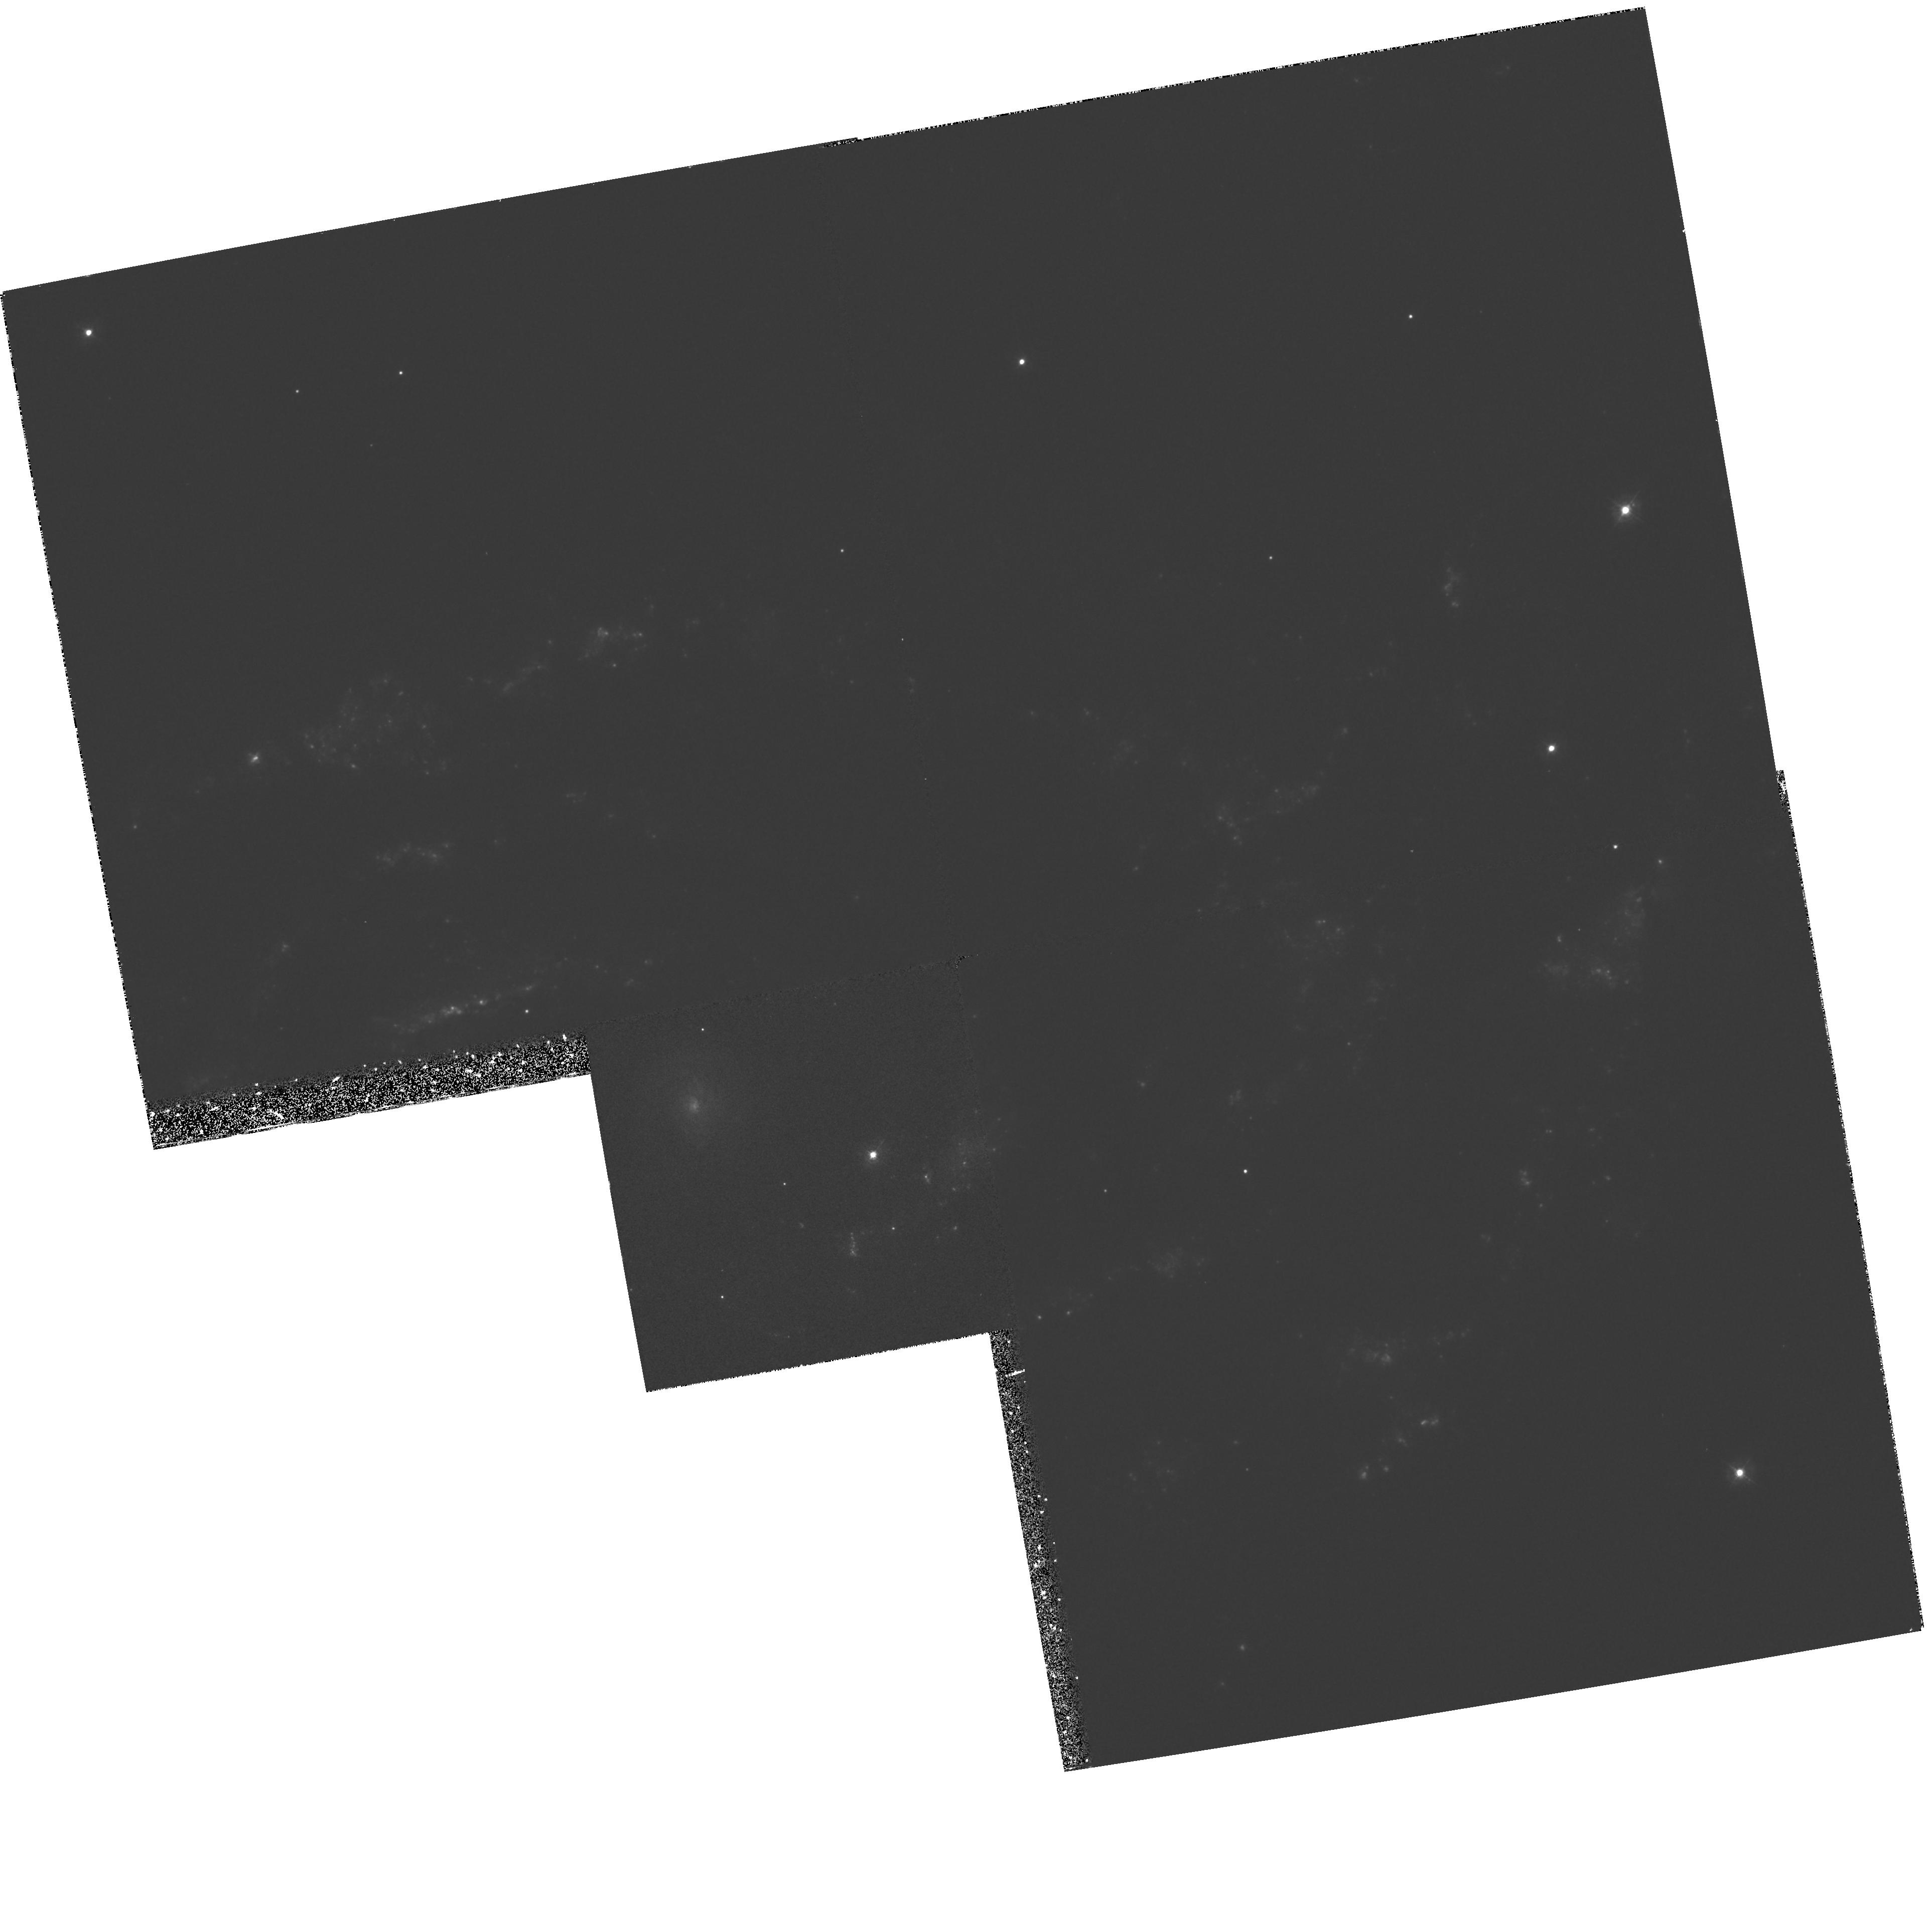
Target: NGC2207-NW. Instrument: WFPC2/PC. Filter: F336W. Exposure: 33 min. Observation ID: hst_6483_03_wfpc2_pc_f336w_u39e03

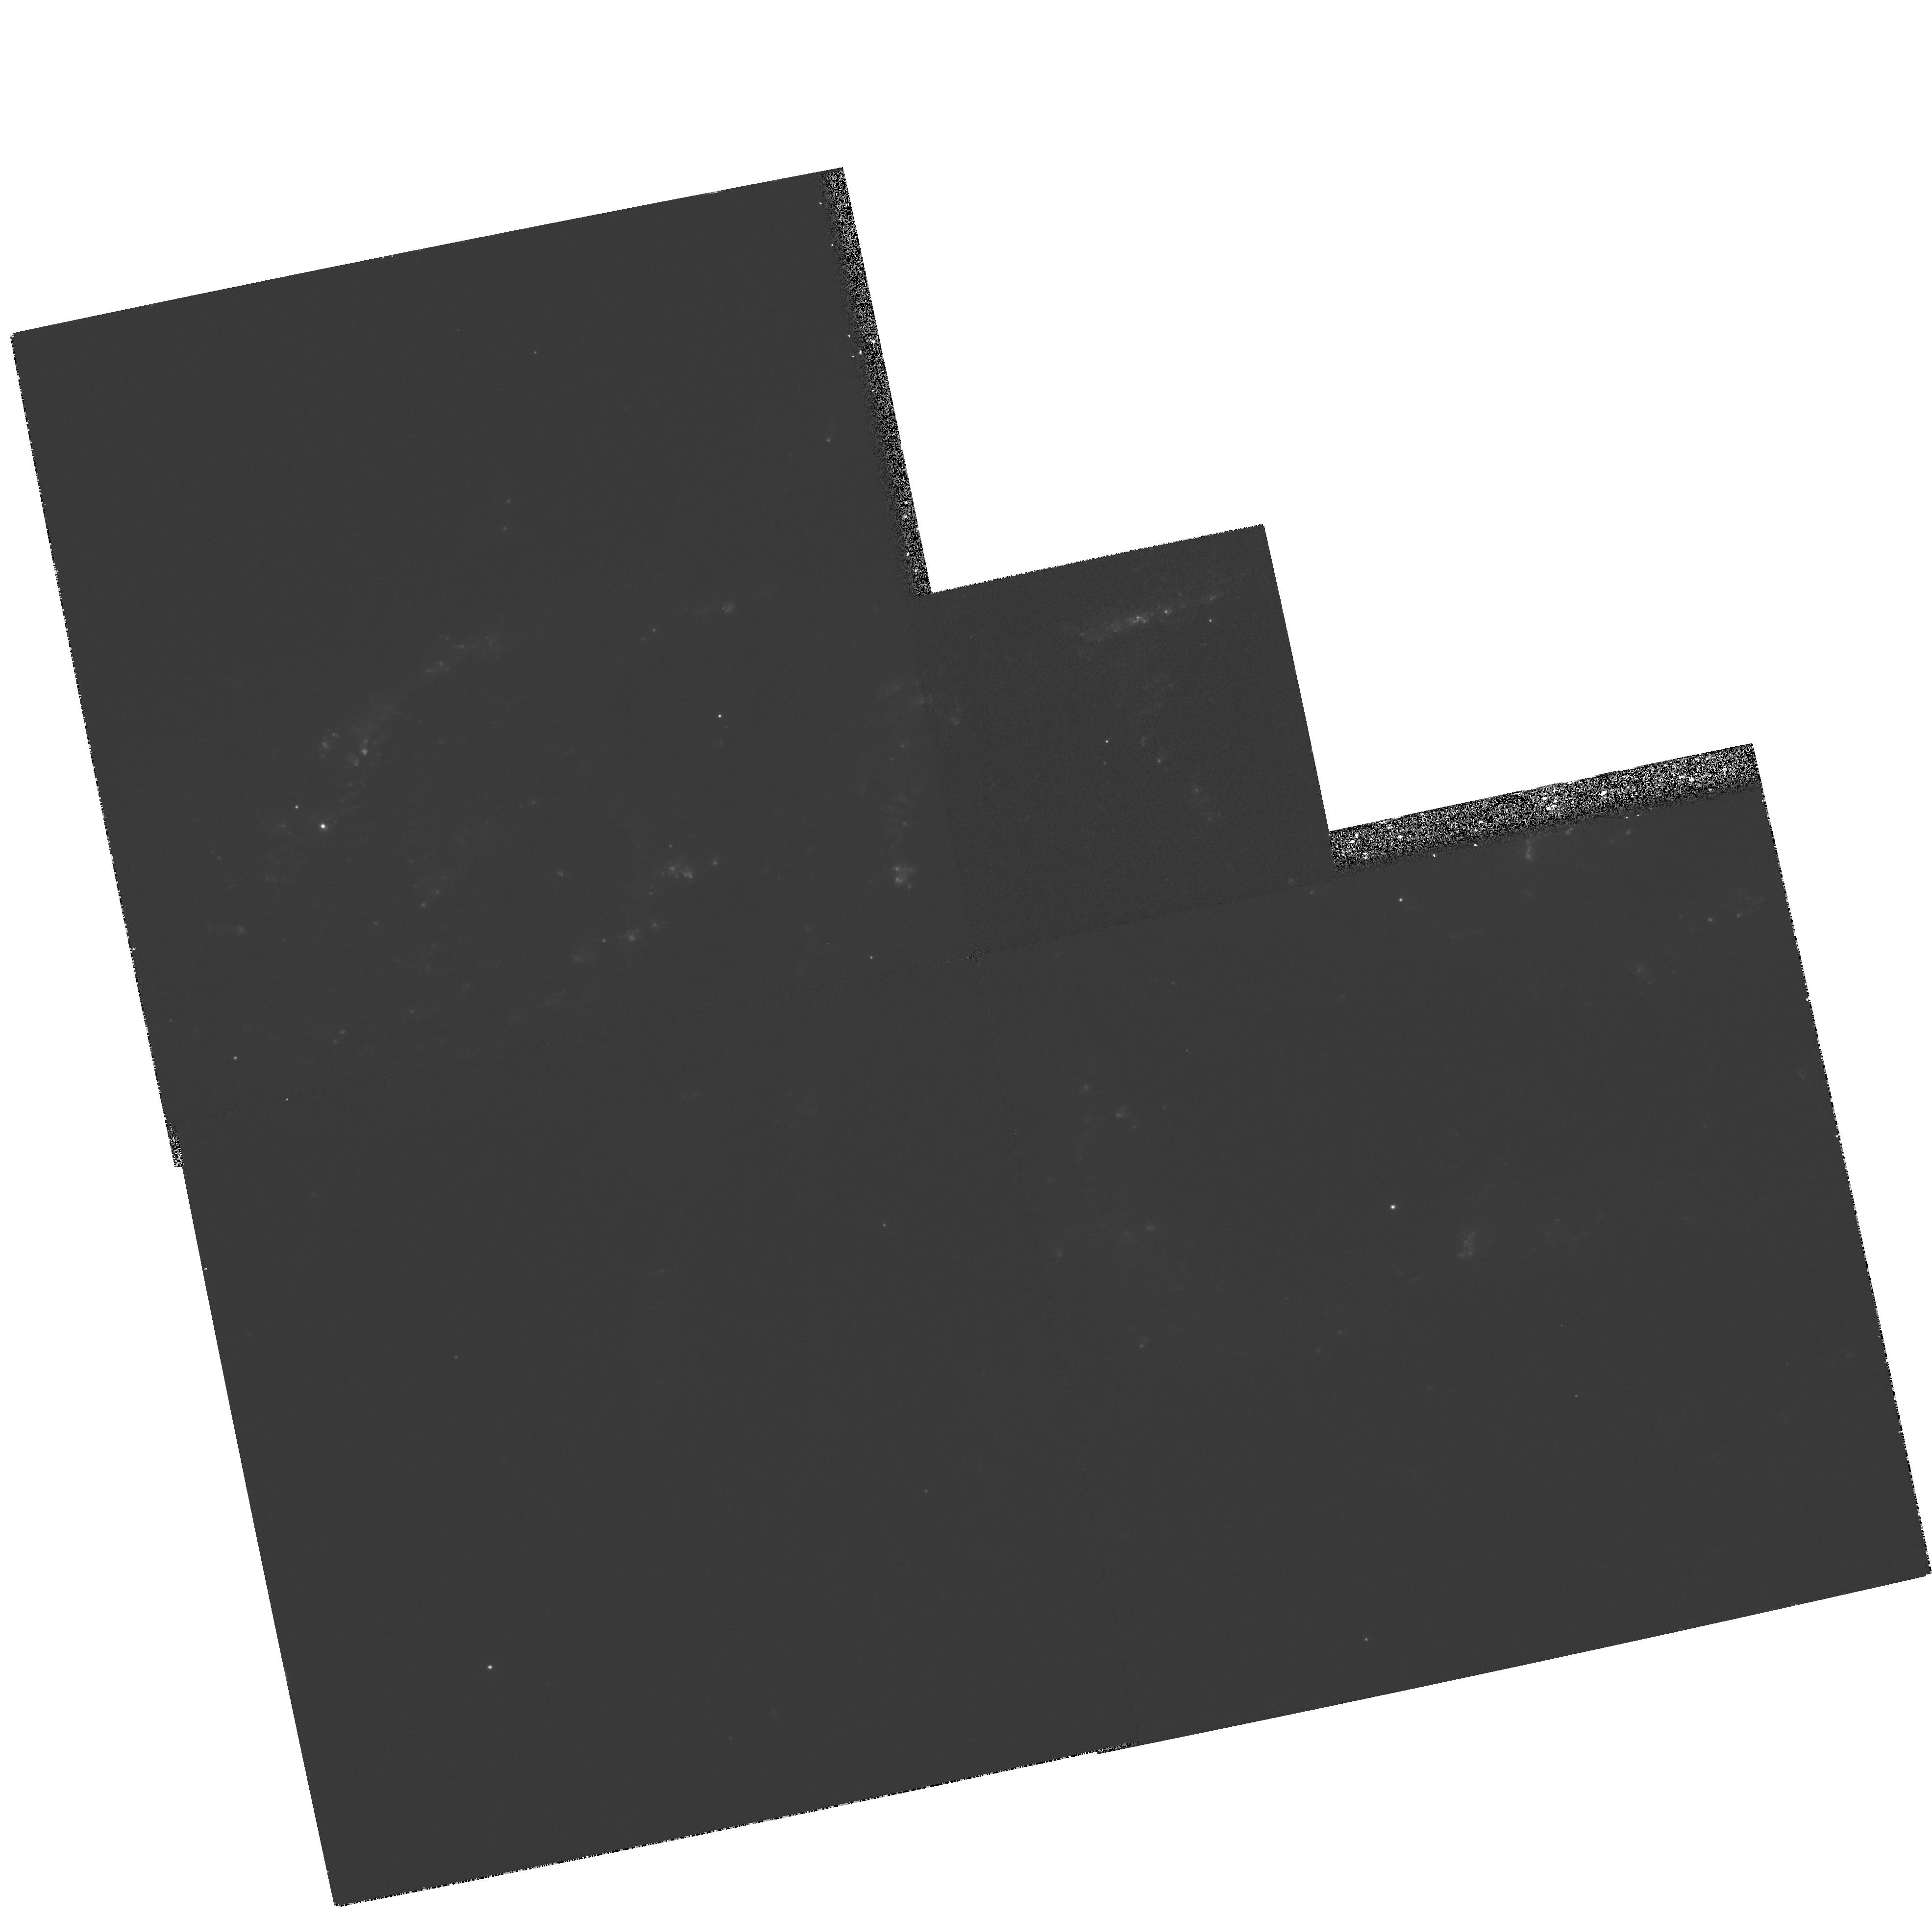
Target: NGC2207-NUC. Instrument: WFPC2/PC. Filter: F336W. Exposure: 33 min. Observation ID: hst_6483_02_wfpc2_pc_f336w_u39e02

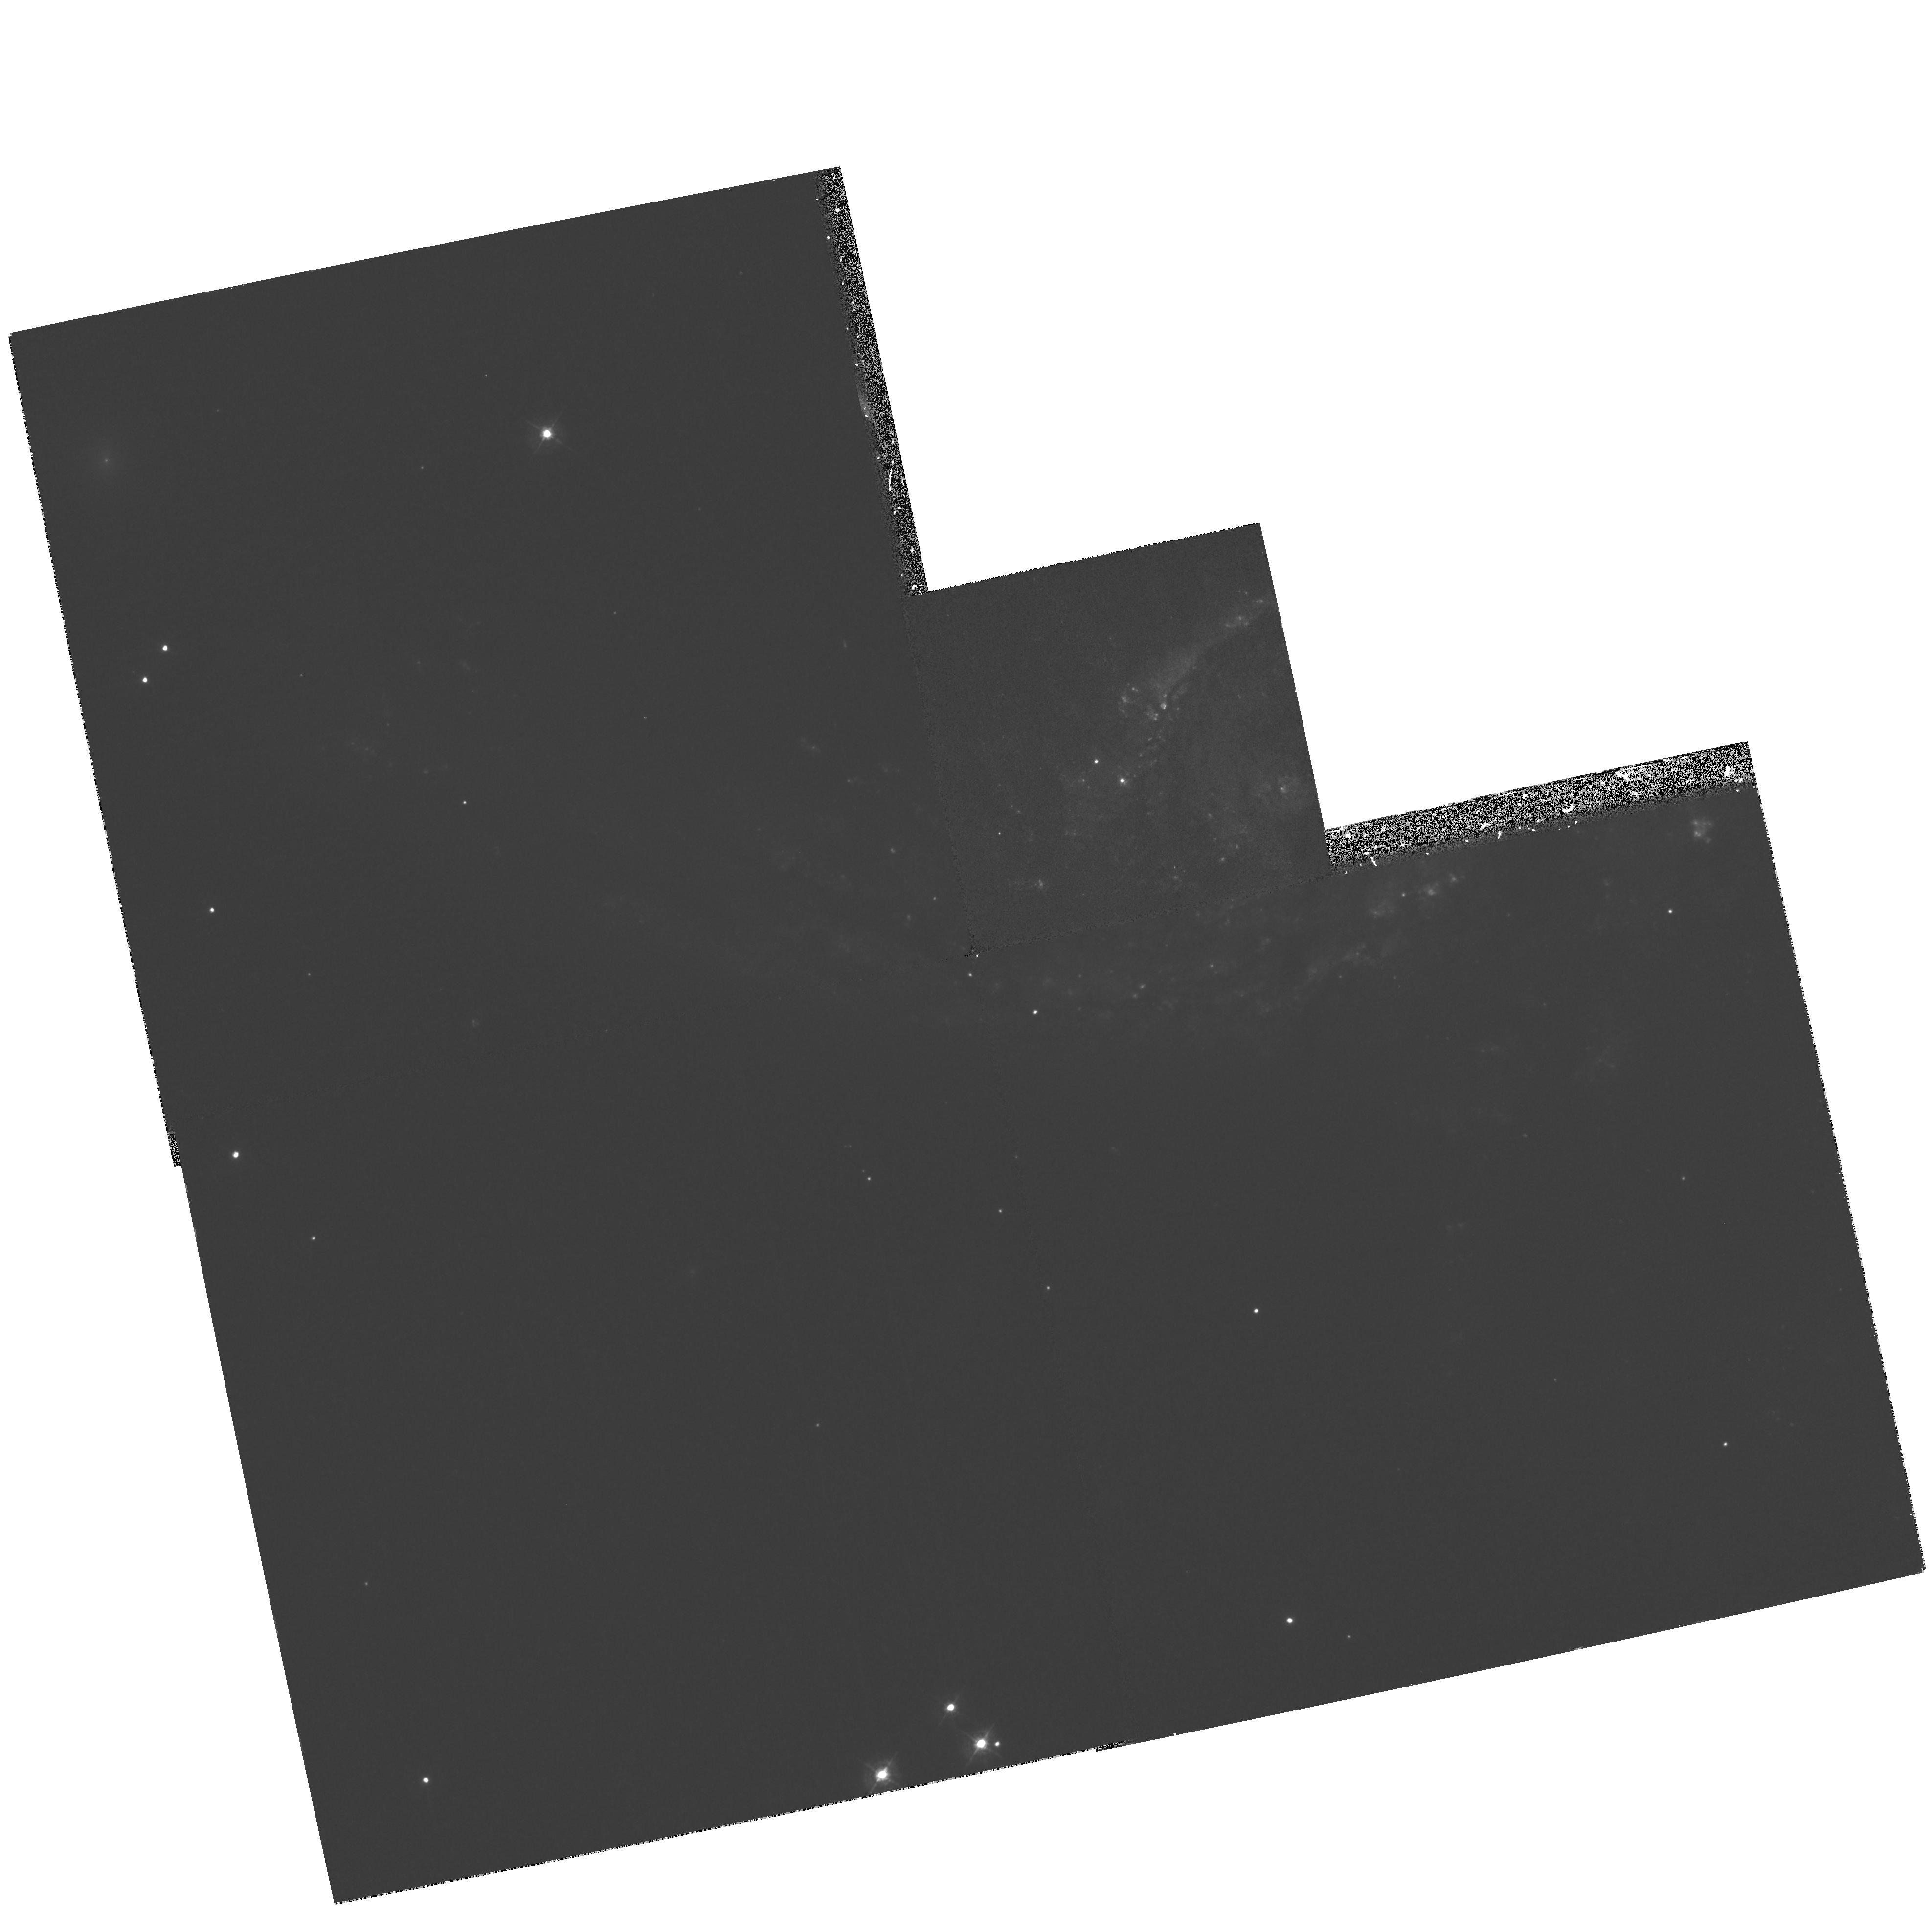
Target: IC2163-NUC. Instrument: WFPC2/PC. Filter: F439W. Exposure: 33 min. Observation ID: hst_6483_01_wfpc2_pc_f439w_u39e01

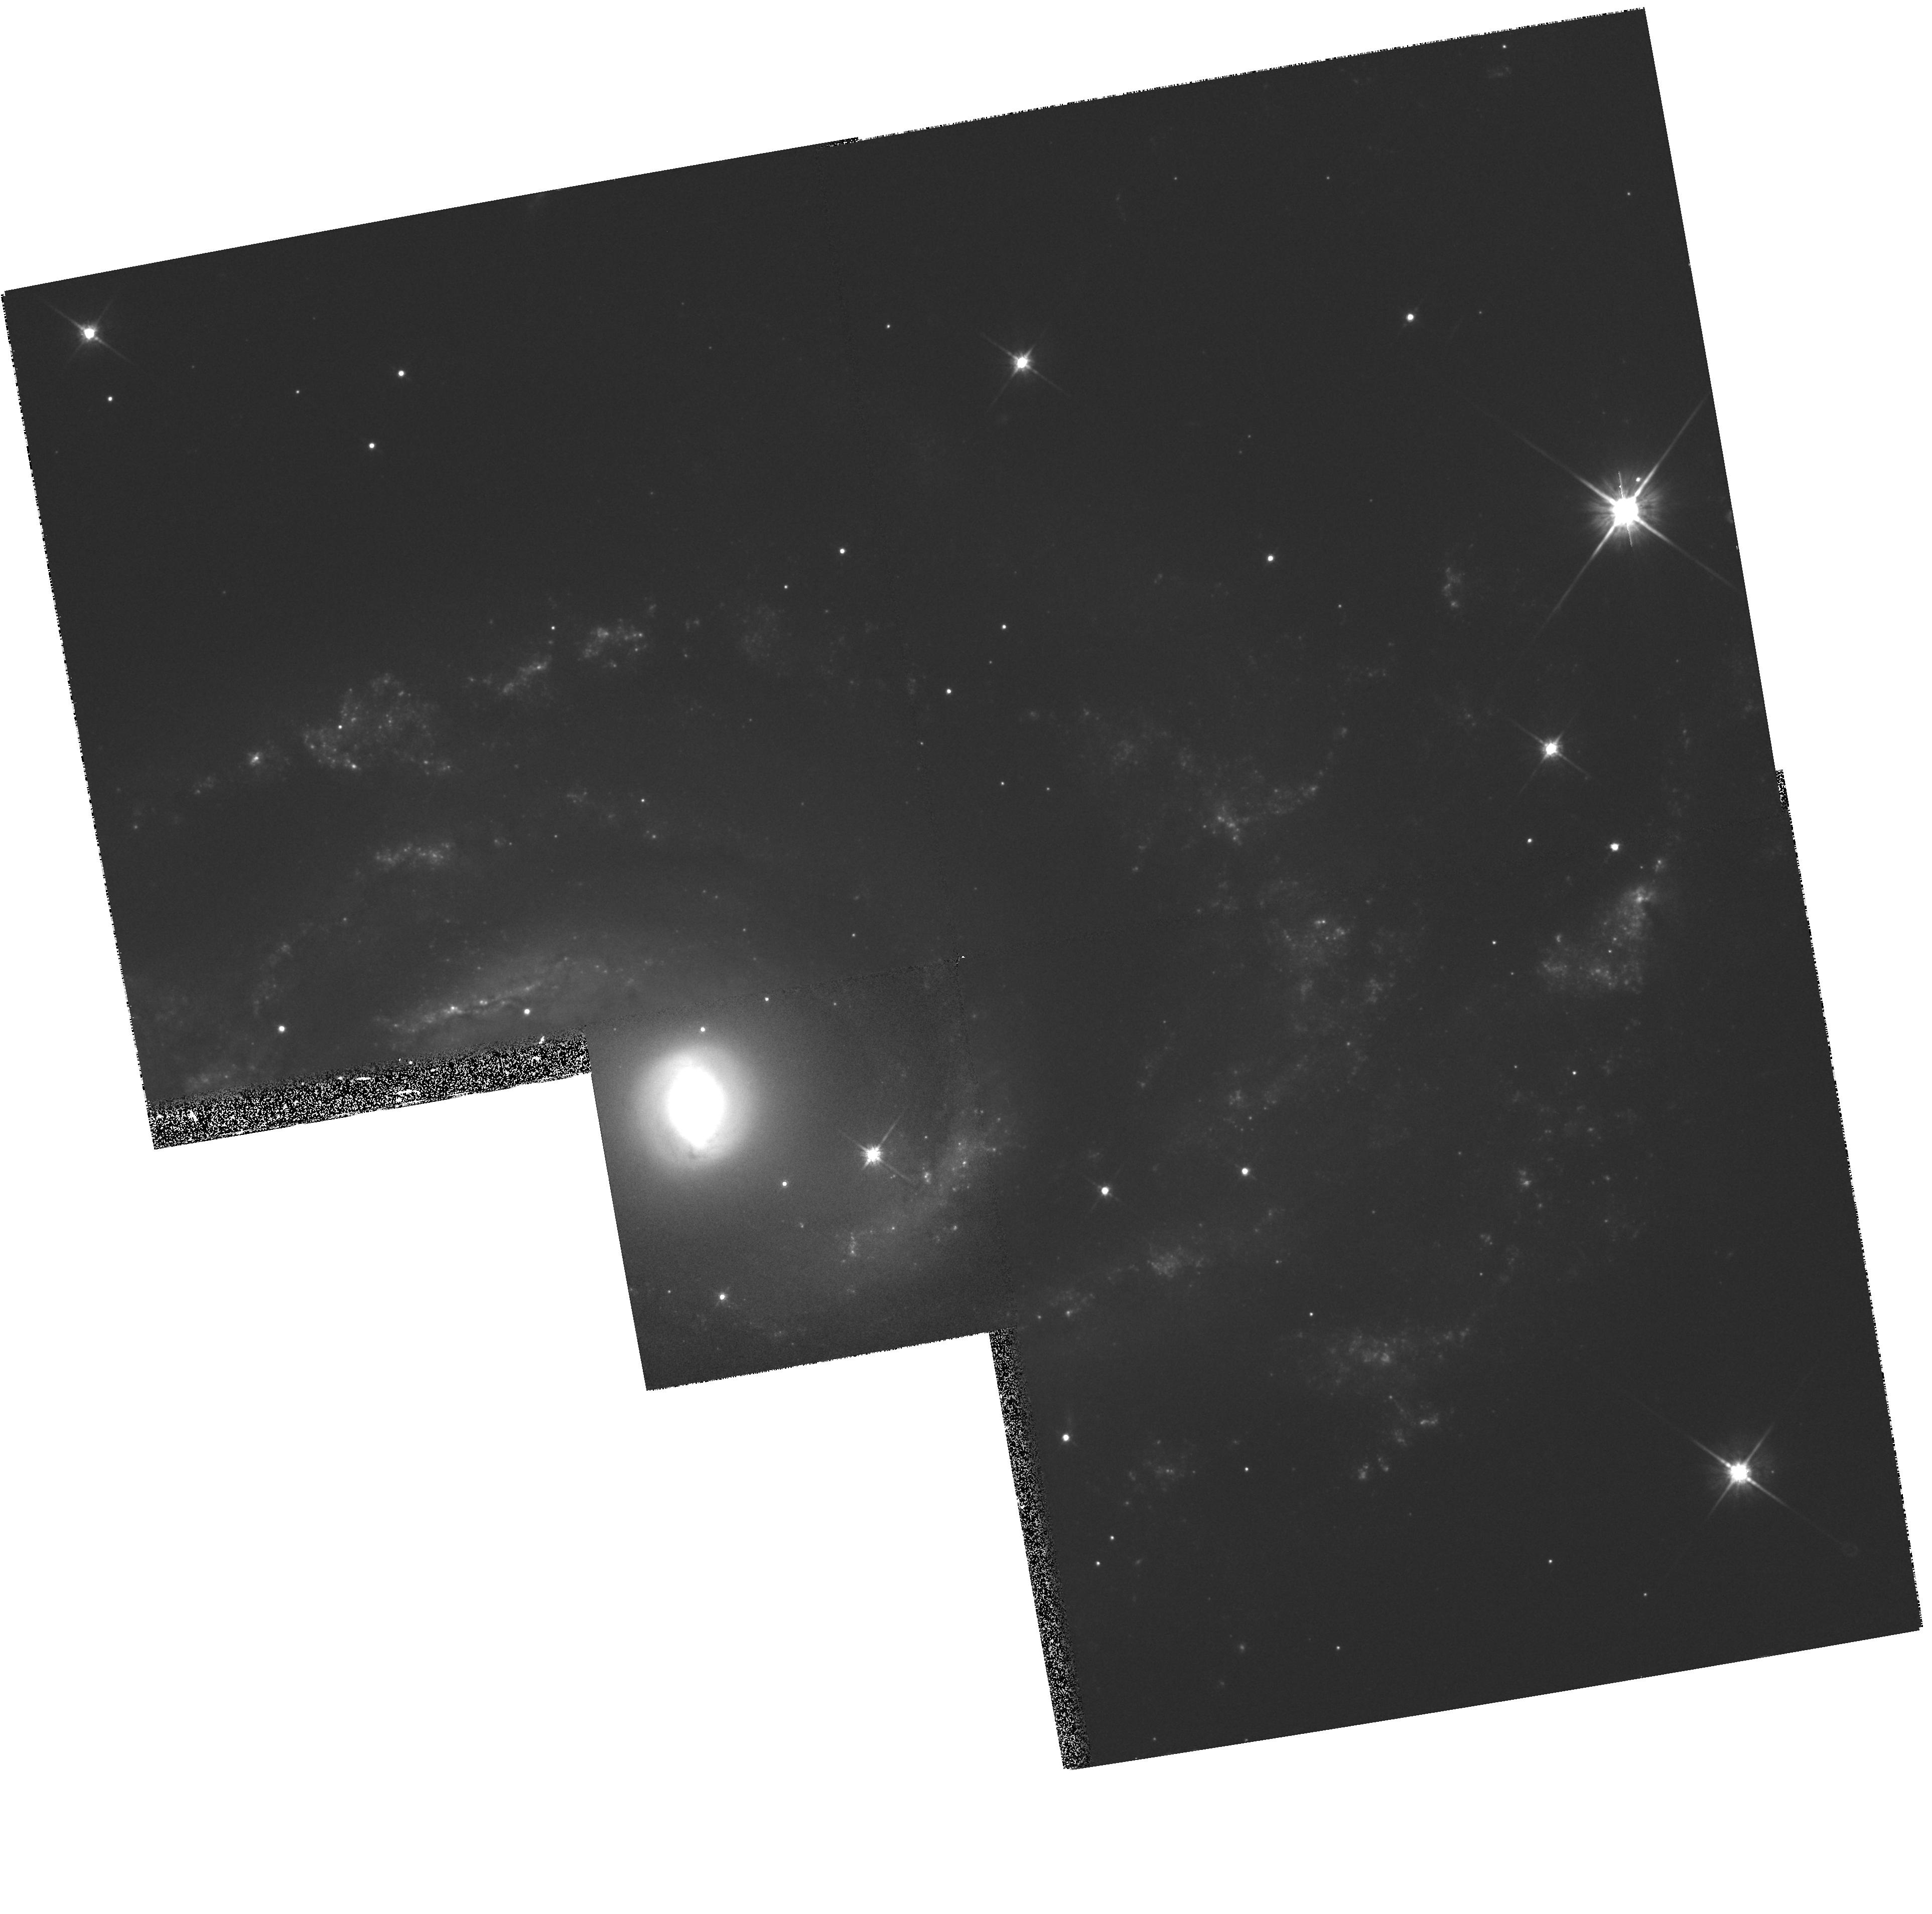
Target: NGC2207-NW. Instrument: WFPC2/PC. Filter: F814W. Exposure: 12 min. Observation ID: hst_6483_03_wfpc2_pc_f814w_u39e03

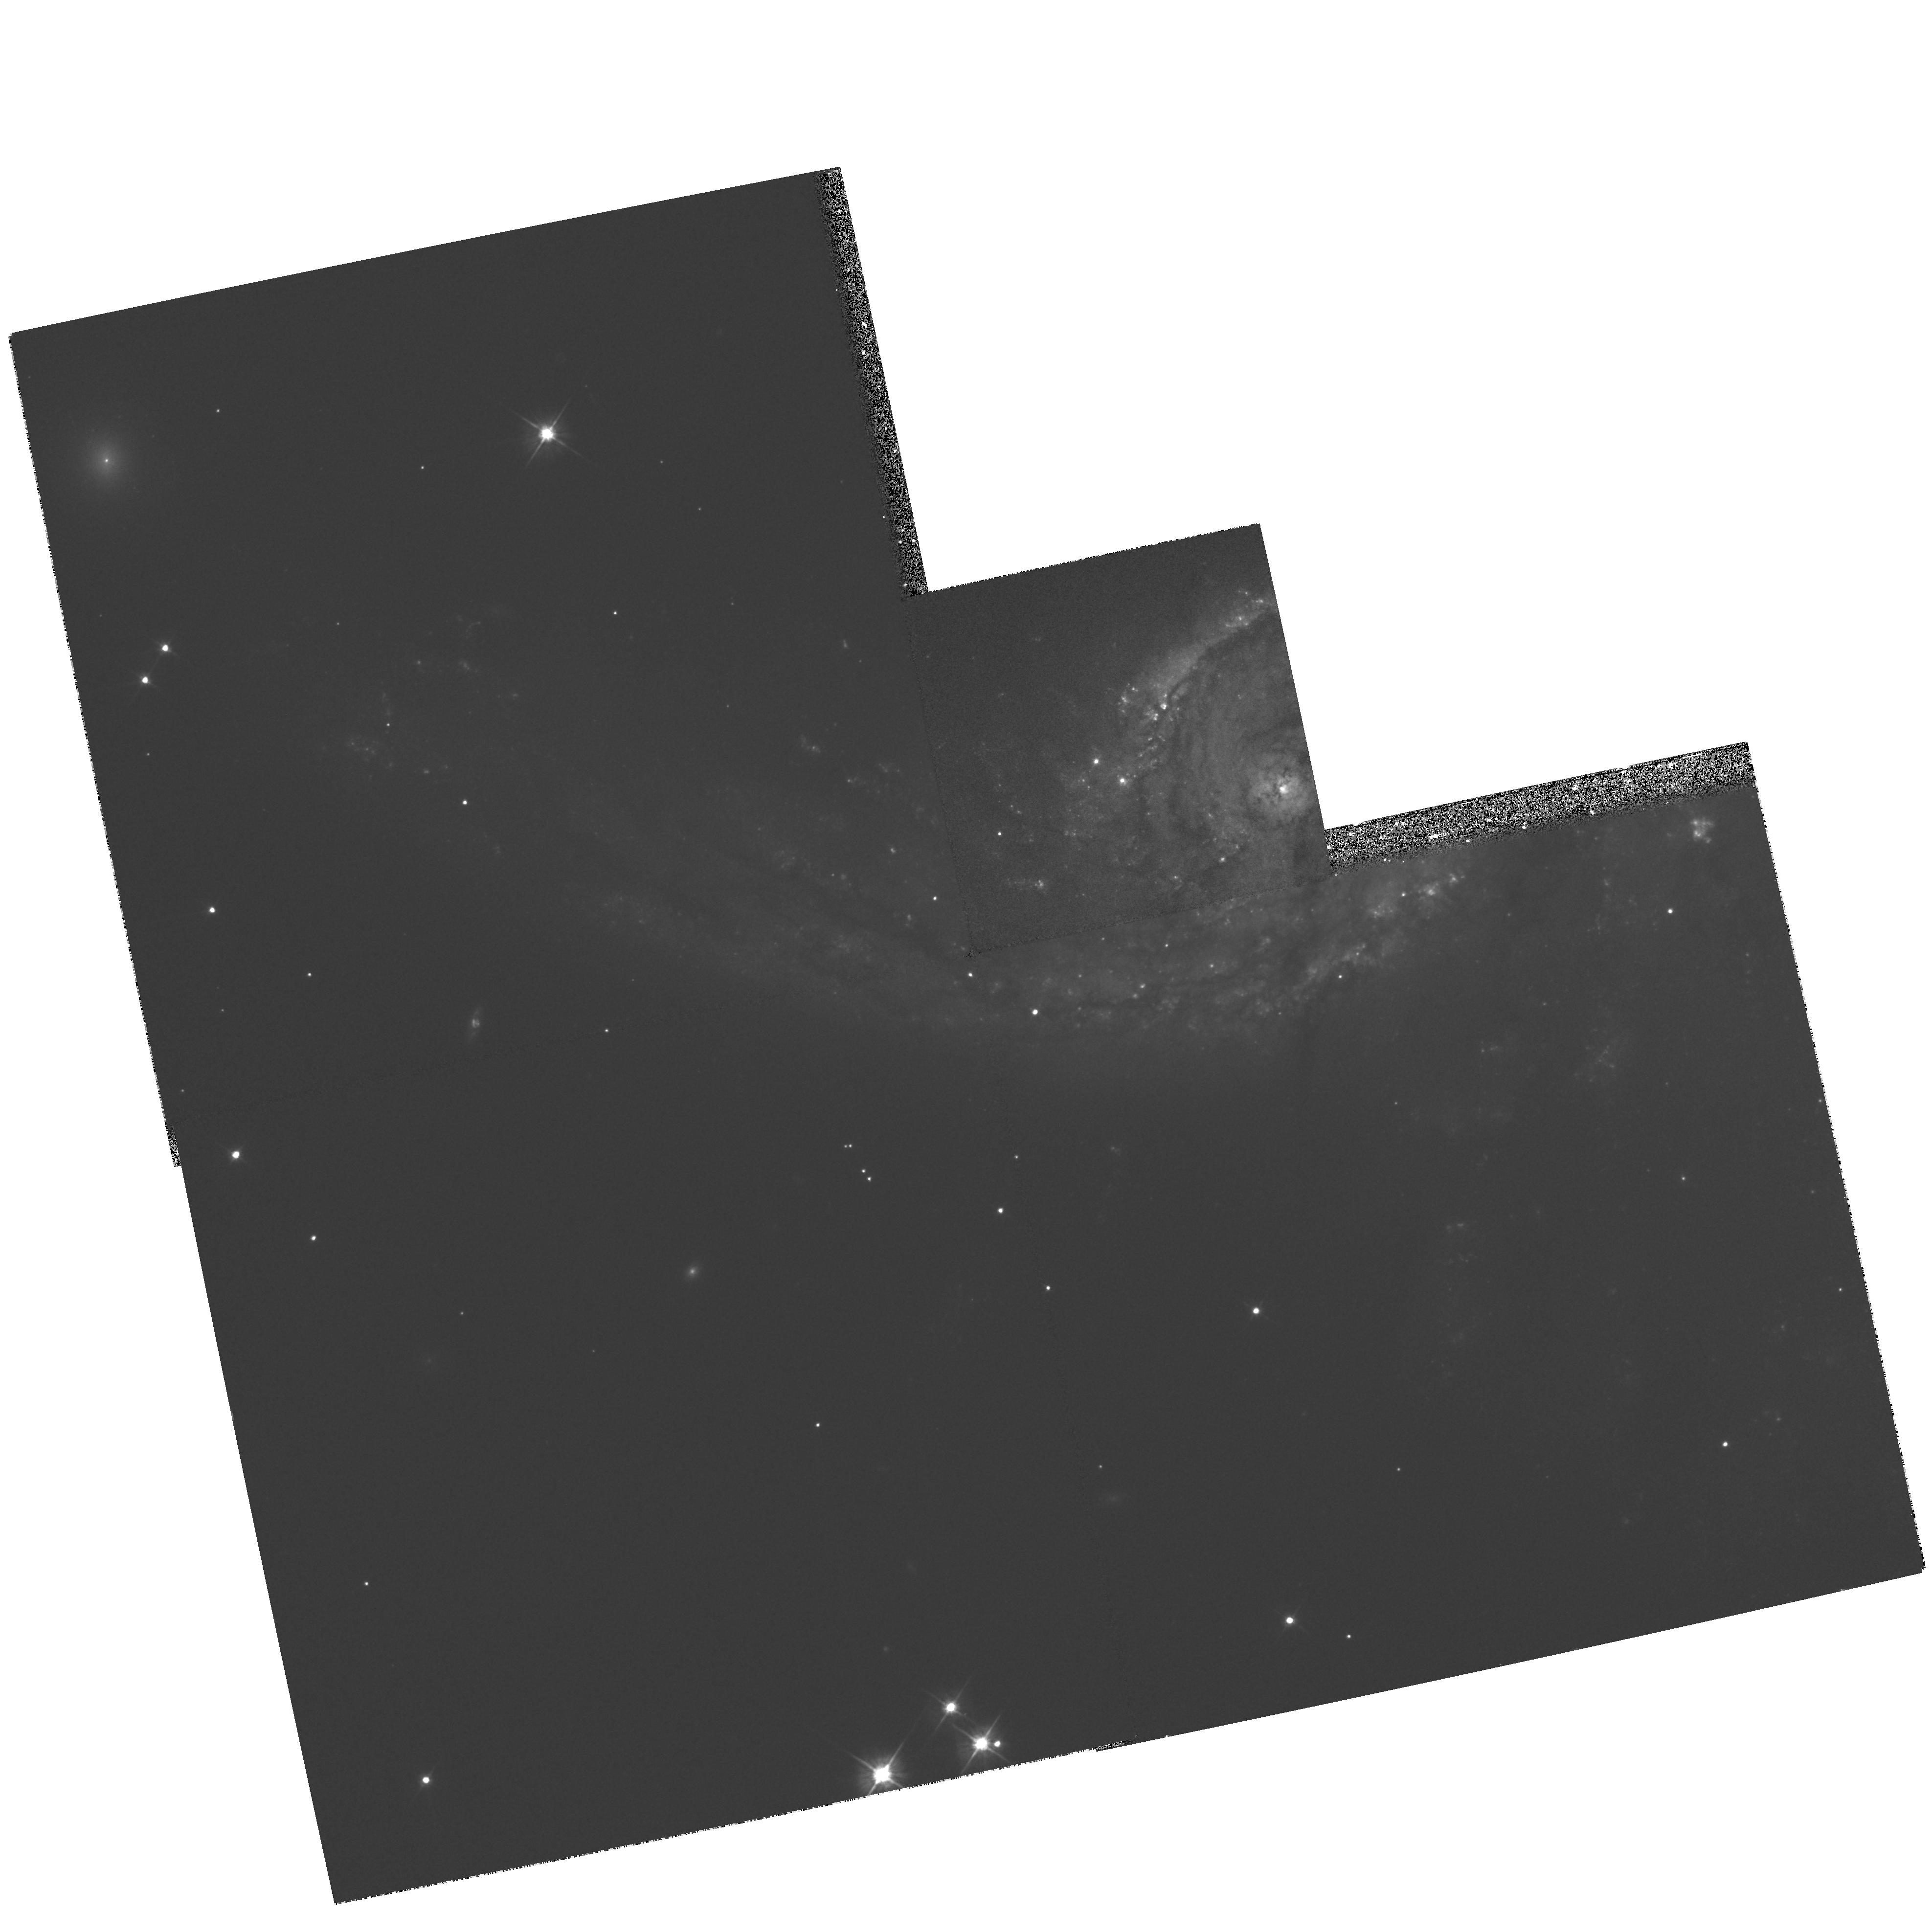
Target: IC2163-NUC. Instrument: WFPC2/PC. Filter: F555W. Exposure: 11 min. Observation ID: hst_6483_01_wfpc2_pc_f555w_u39e01

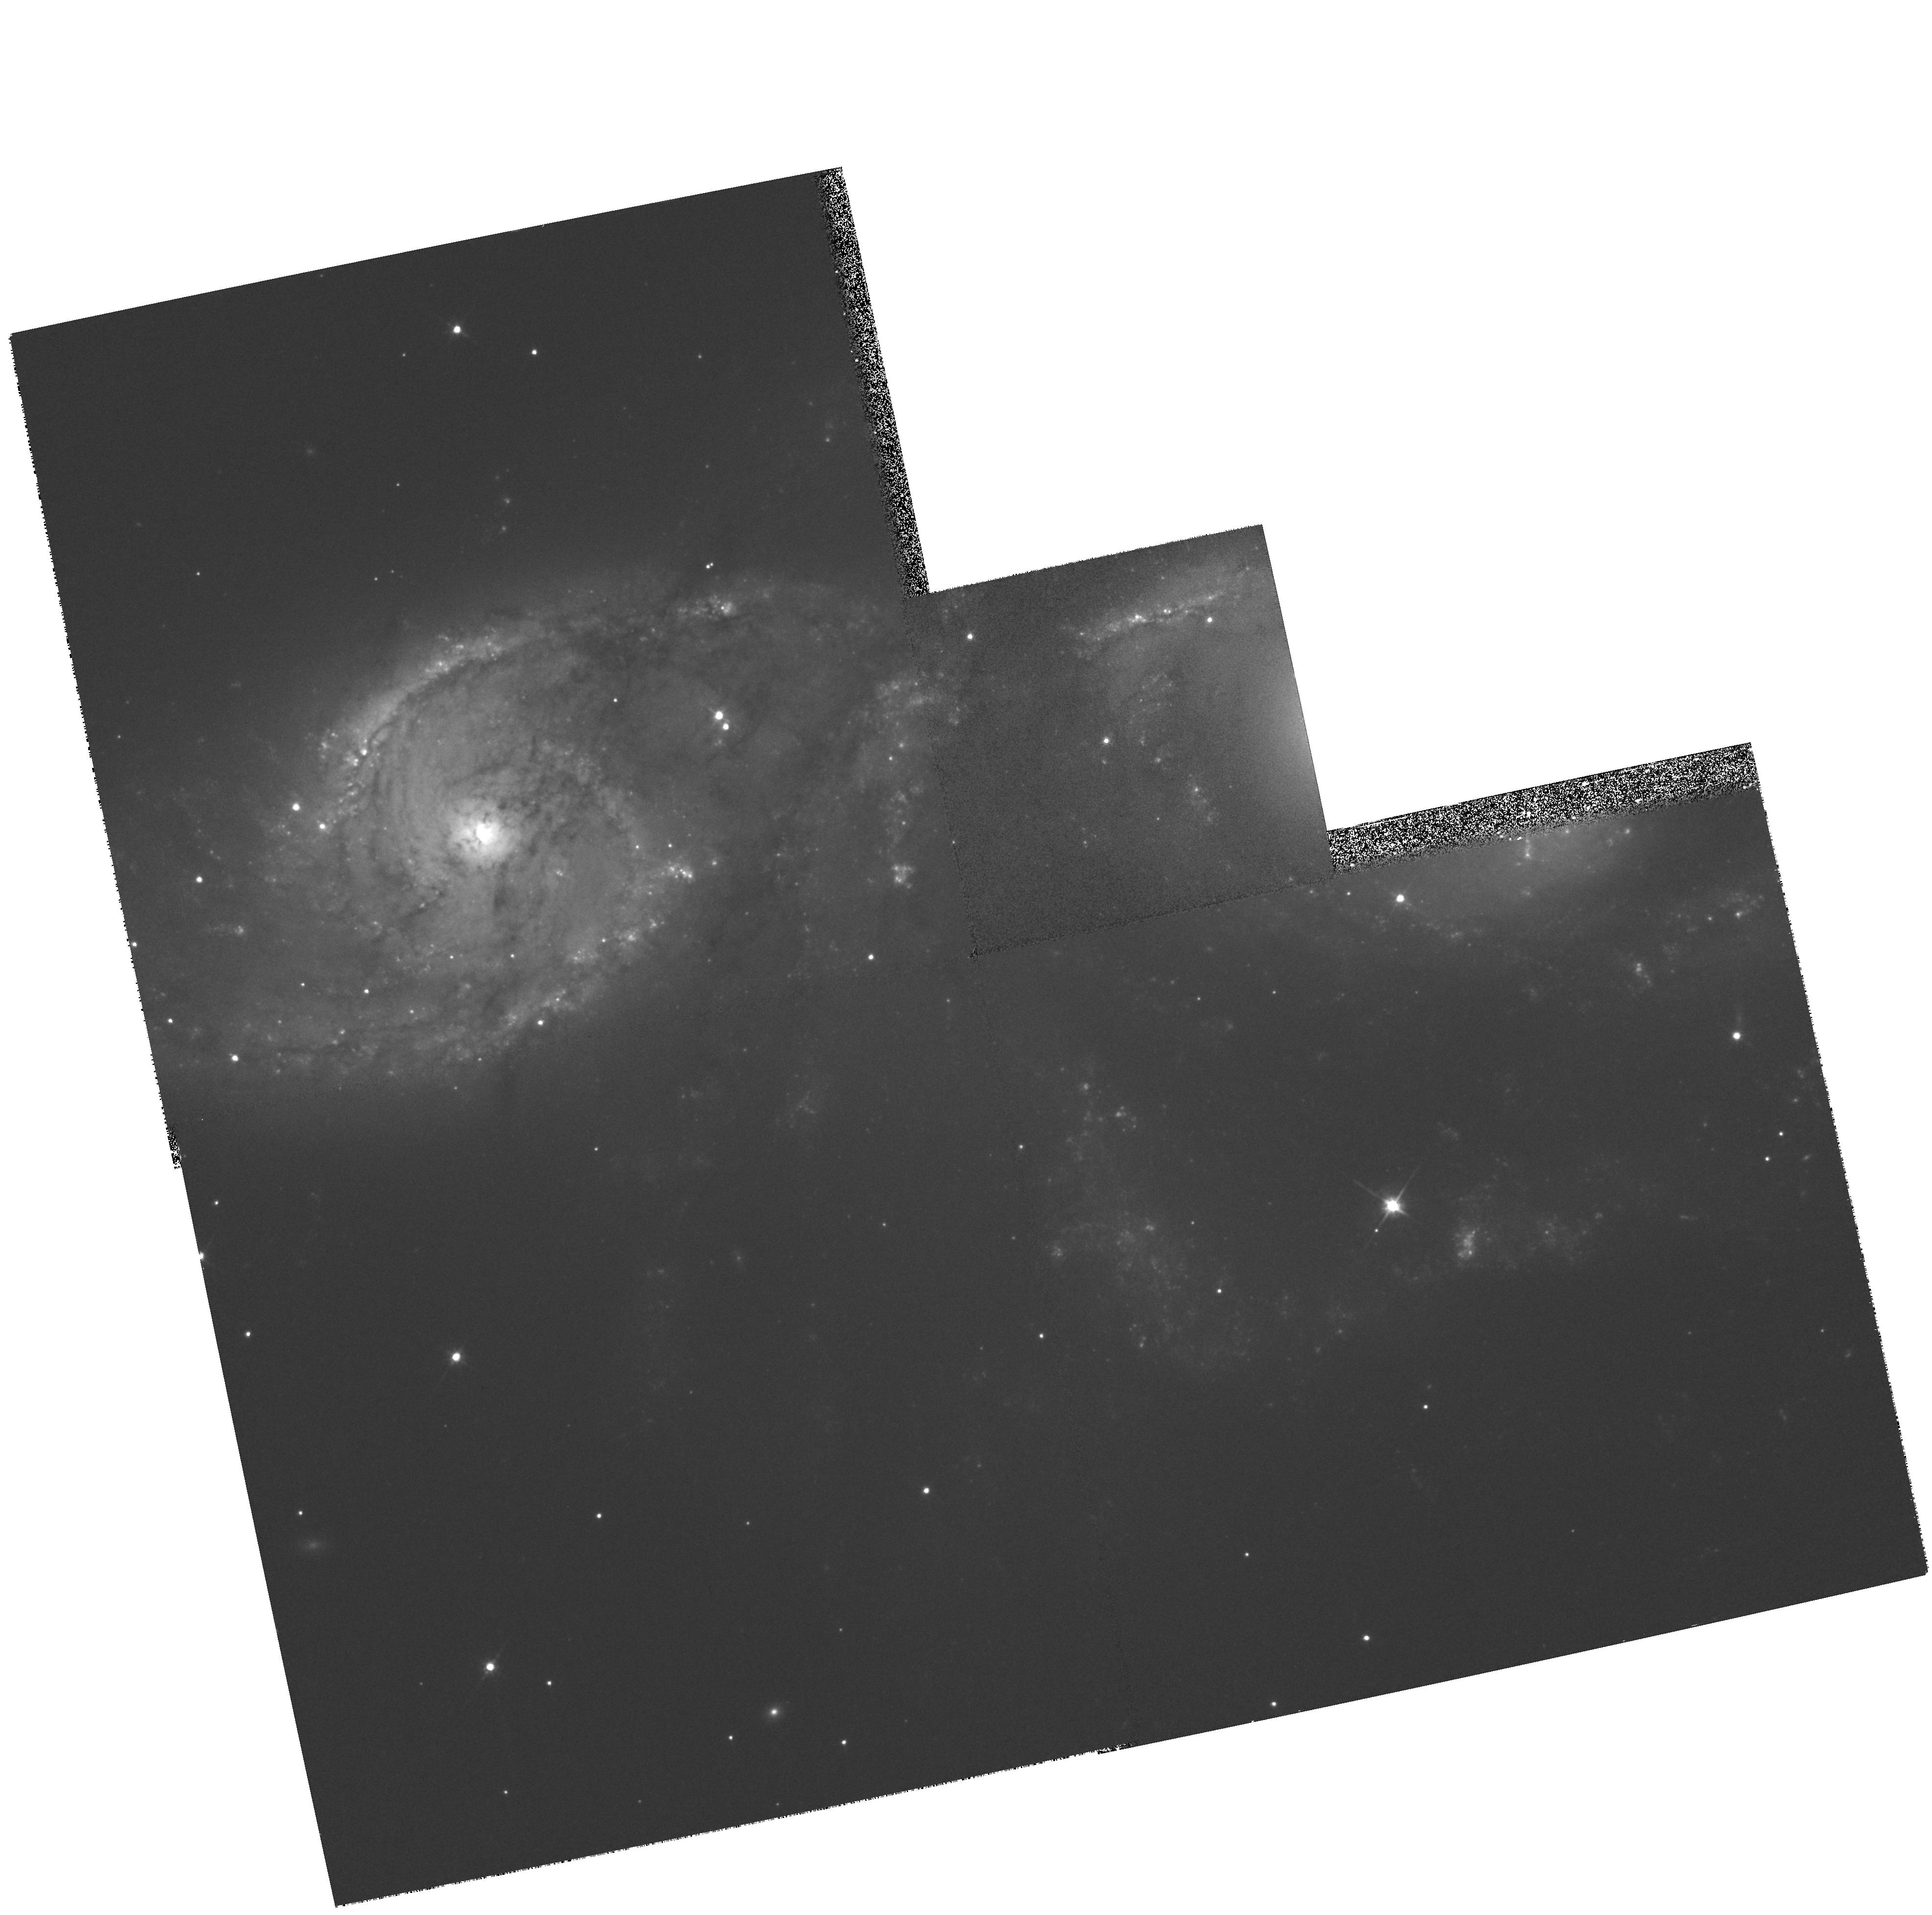
Target: NGC2207-NUC. Instrument: WFPC2/PC. Filter: F814W. Exposure: 12 min. Observation ID: hst_6483_02_wfpc2_pc_f814w_u39e02

HST Observations of Galaxies in a Close, Nonmerging Encounter (PI: Elmegreen, Debra M)

WFPC2 observations are requested to obtain UBVI images of IC 2163/NGC 2207, the best example of five well-studied galaxy pairs that exhibit peculiar structures suggestive of recent, close, strong, non--merging encounters. Our ground-based observations of this pair reveal 10^8 M_\odot HI clouds, streaming motions in excess of 100 km s^-1, enhanced gas turbulence, an intrinsically oval disk, possible dwarf galaxy formation in tidal debris, and a large warp, all indicative of extreme tidal agitation but with no sign yet of a nuclear starburst. Our numerical models reproduce these features and suggest that perigalacticon occurred ~40 My ago. HST is needed to resolve a tidal--arm dust lane that is probably a shock front, young star clusters that may be proto--globular, embedded star formation in fast--streaming gas, in 10^8 M_\odot clouds, and in tidal debris, and dust lane structure in a morphologically peculiar bar that may become a nuclear starburst. All of these observations will help clarify how galaxy interactions cause shocks, trigger star formation, and possibly make bars. A partial line--of--sight overlap of IC 2163 also allows a direct measurement of extinction through the galaxy disk of NGC 2207.